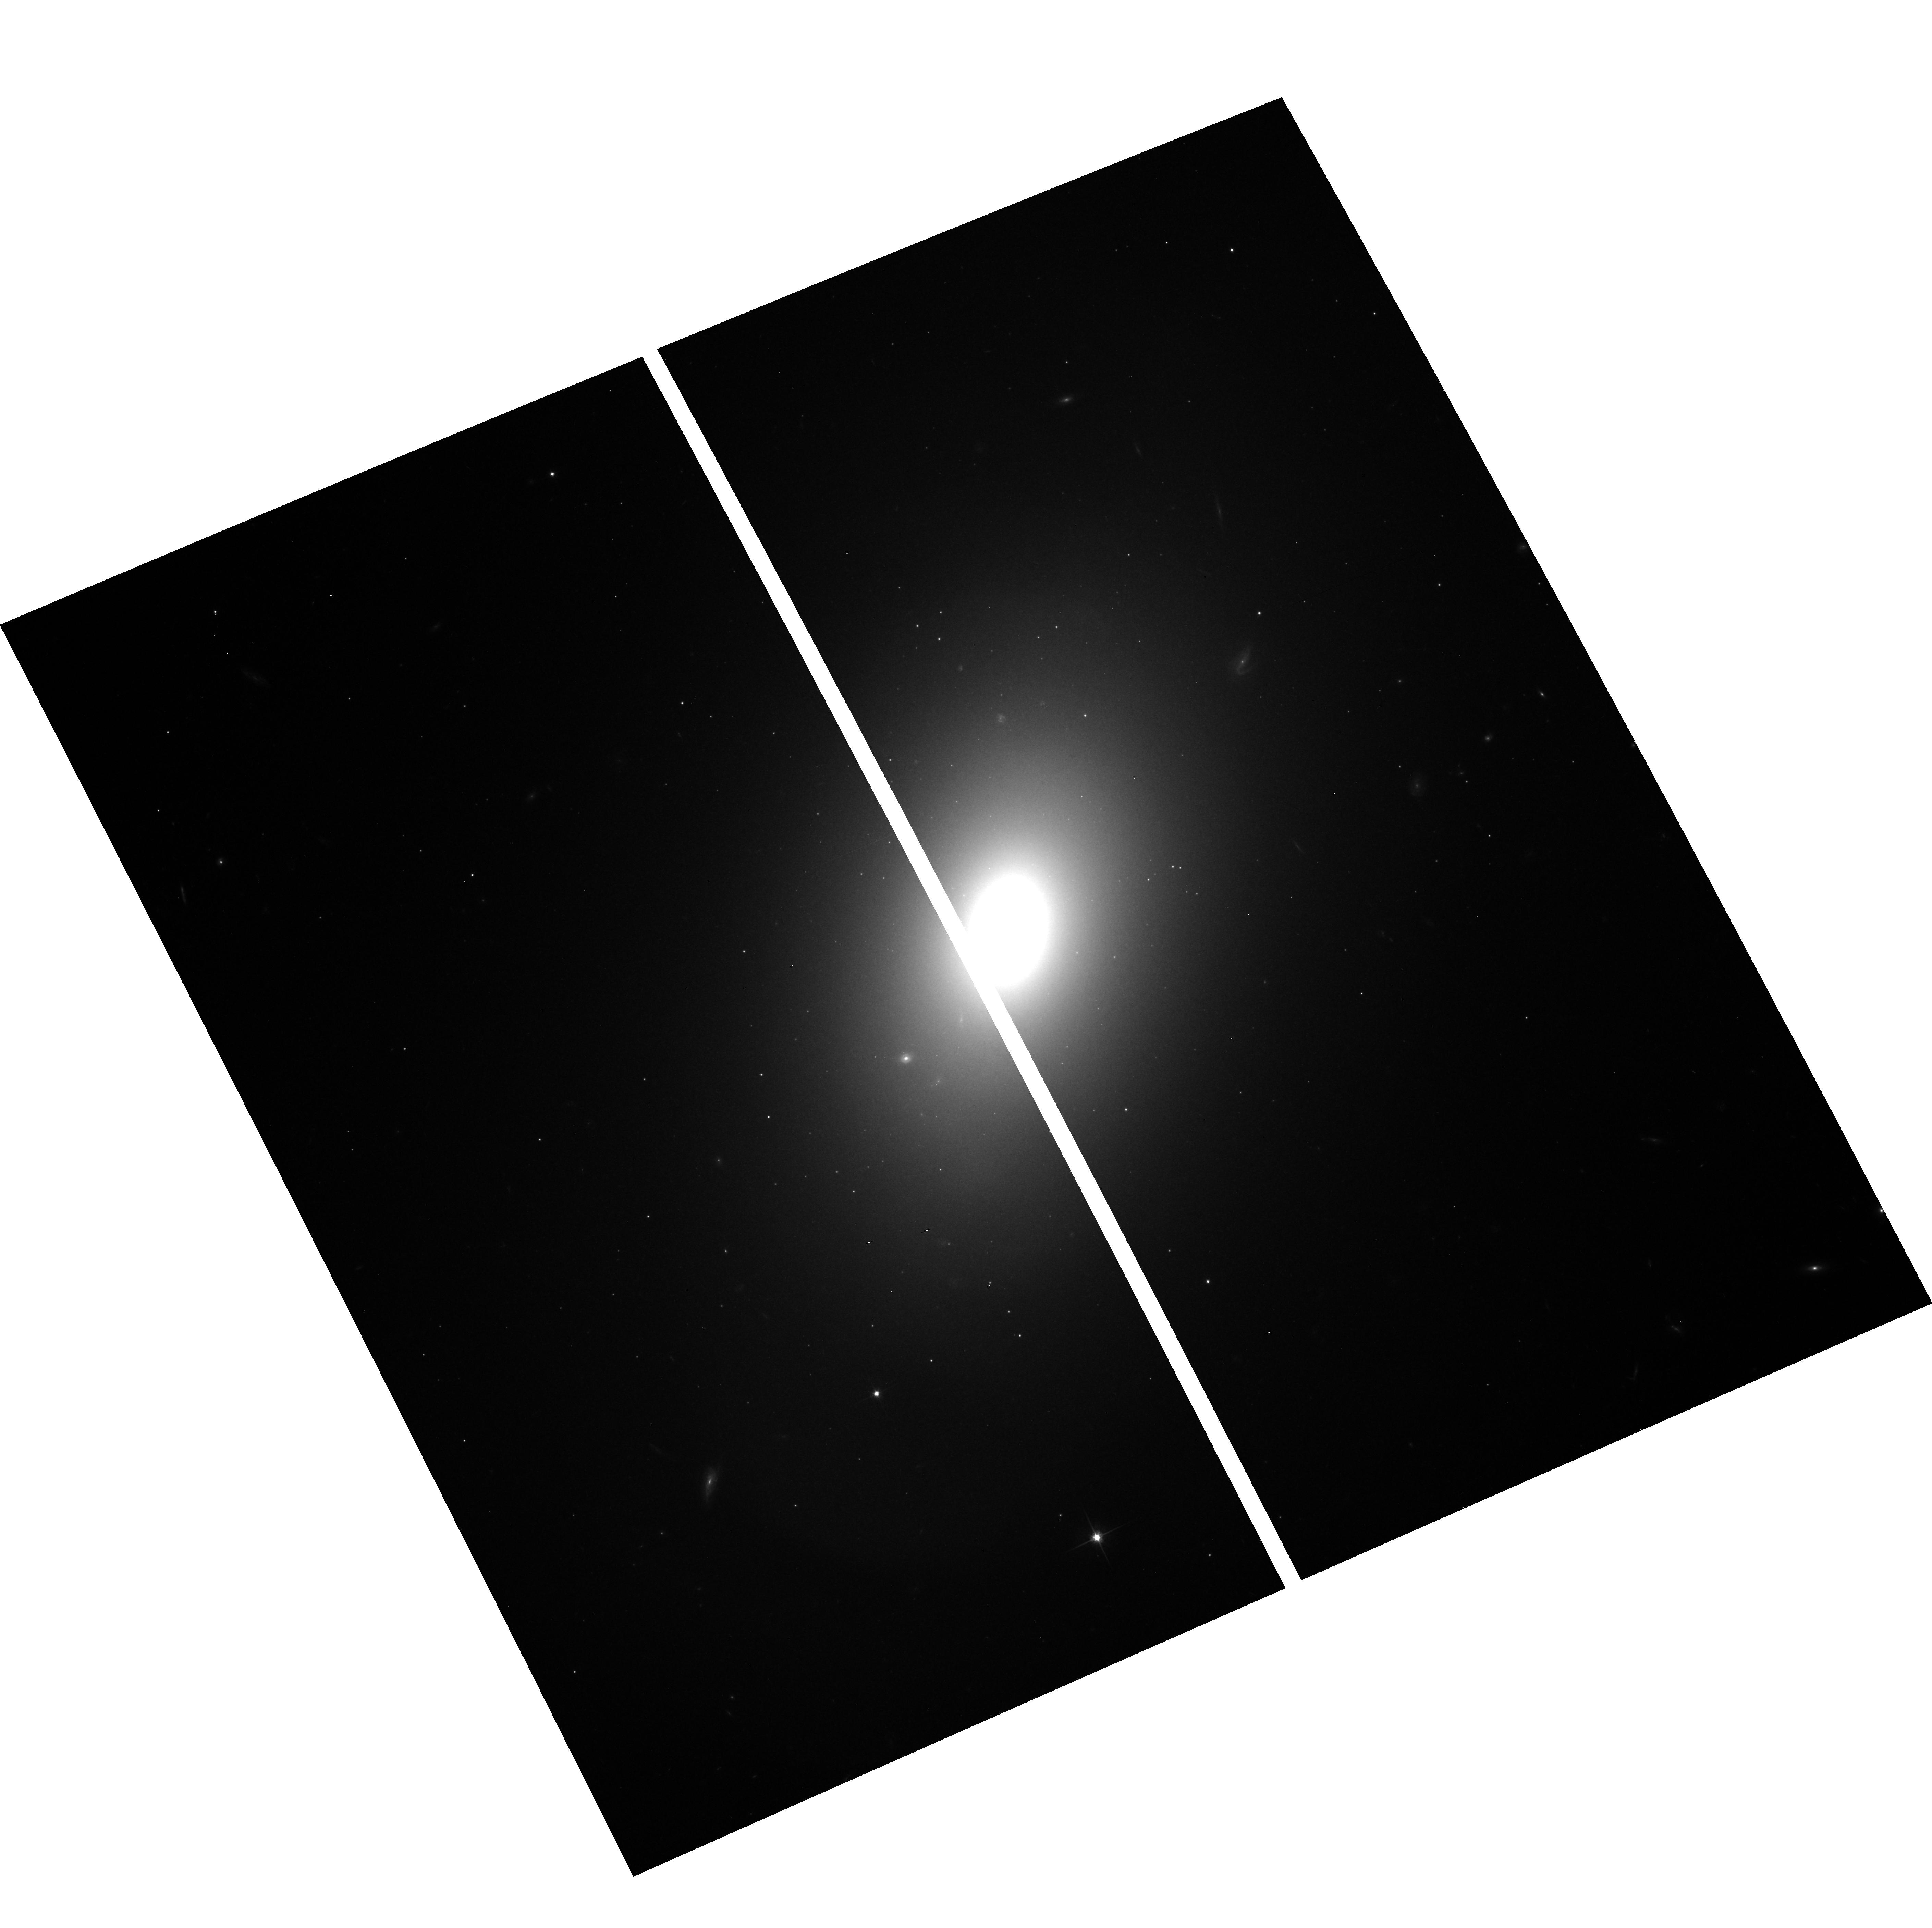
Target: NGC1344. Instrument: ACS/WFC. Filter: F814W. Exposure: 16 min. Observation ID: hst_9399_03_acs_wfc_f814w_j8fk03

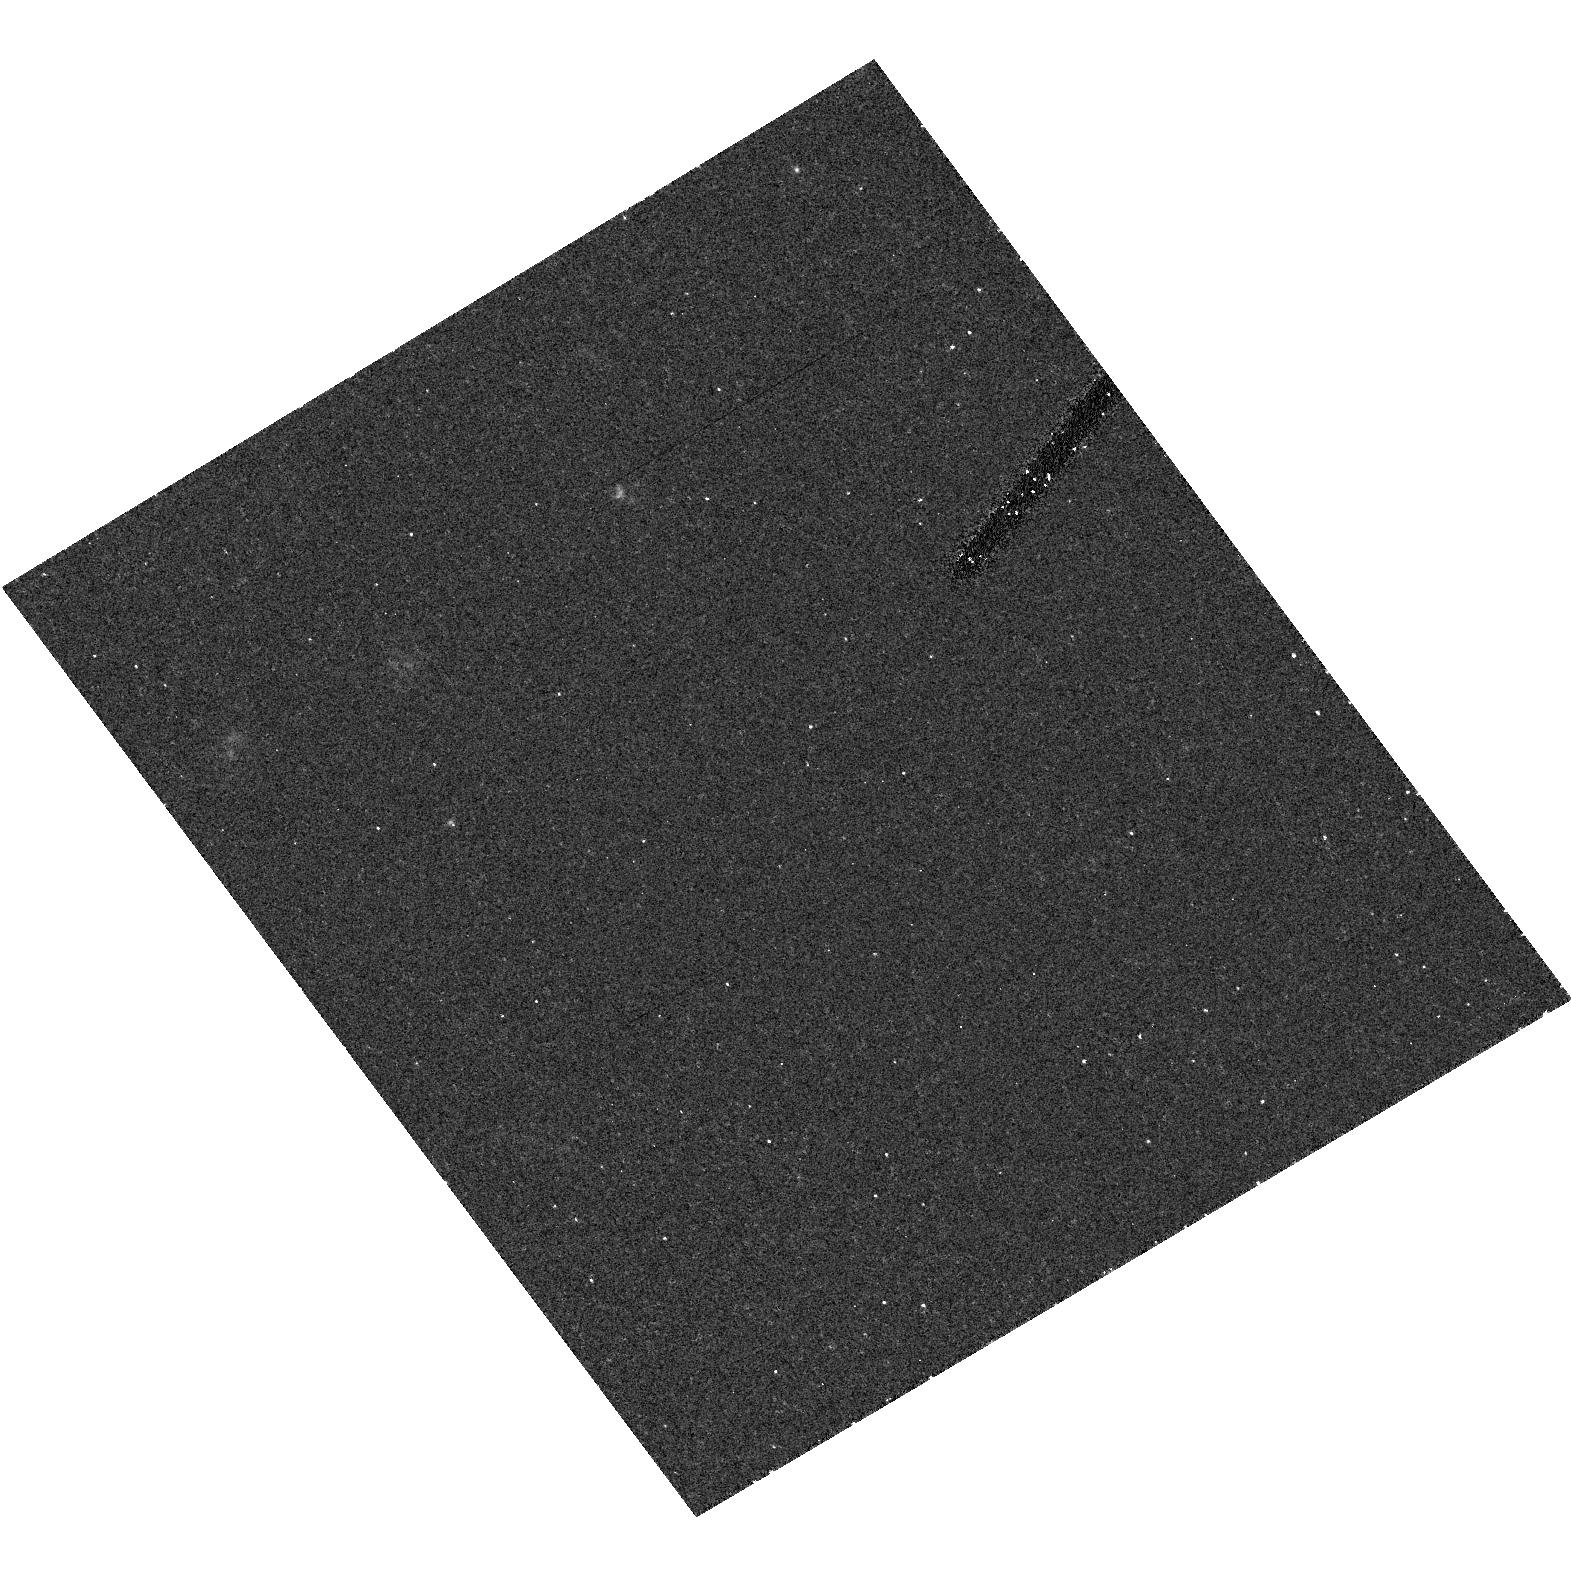
Target: field at RA 234.666°, Dec 59.356°. Instrument: ACS/HRC. Filter: F555W. Exposure: 18 min. Observation ID: hst_9399_06_acs_hrc_f555w_j8fk06

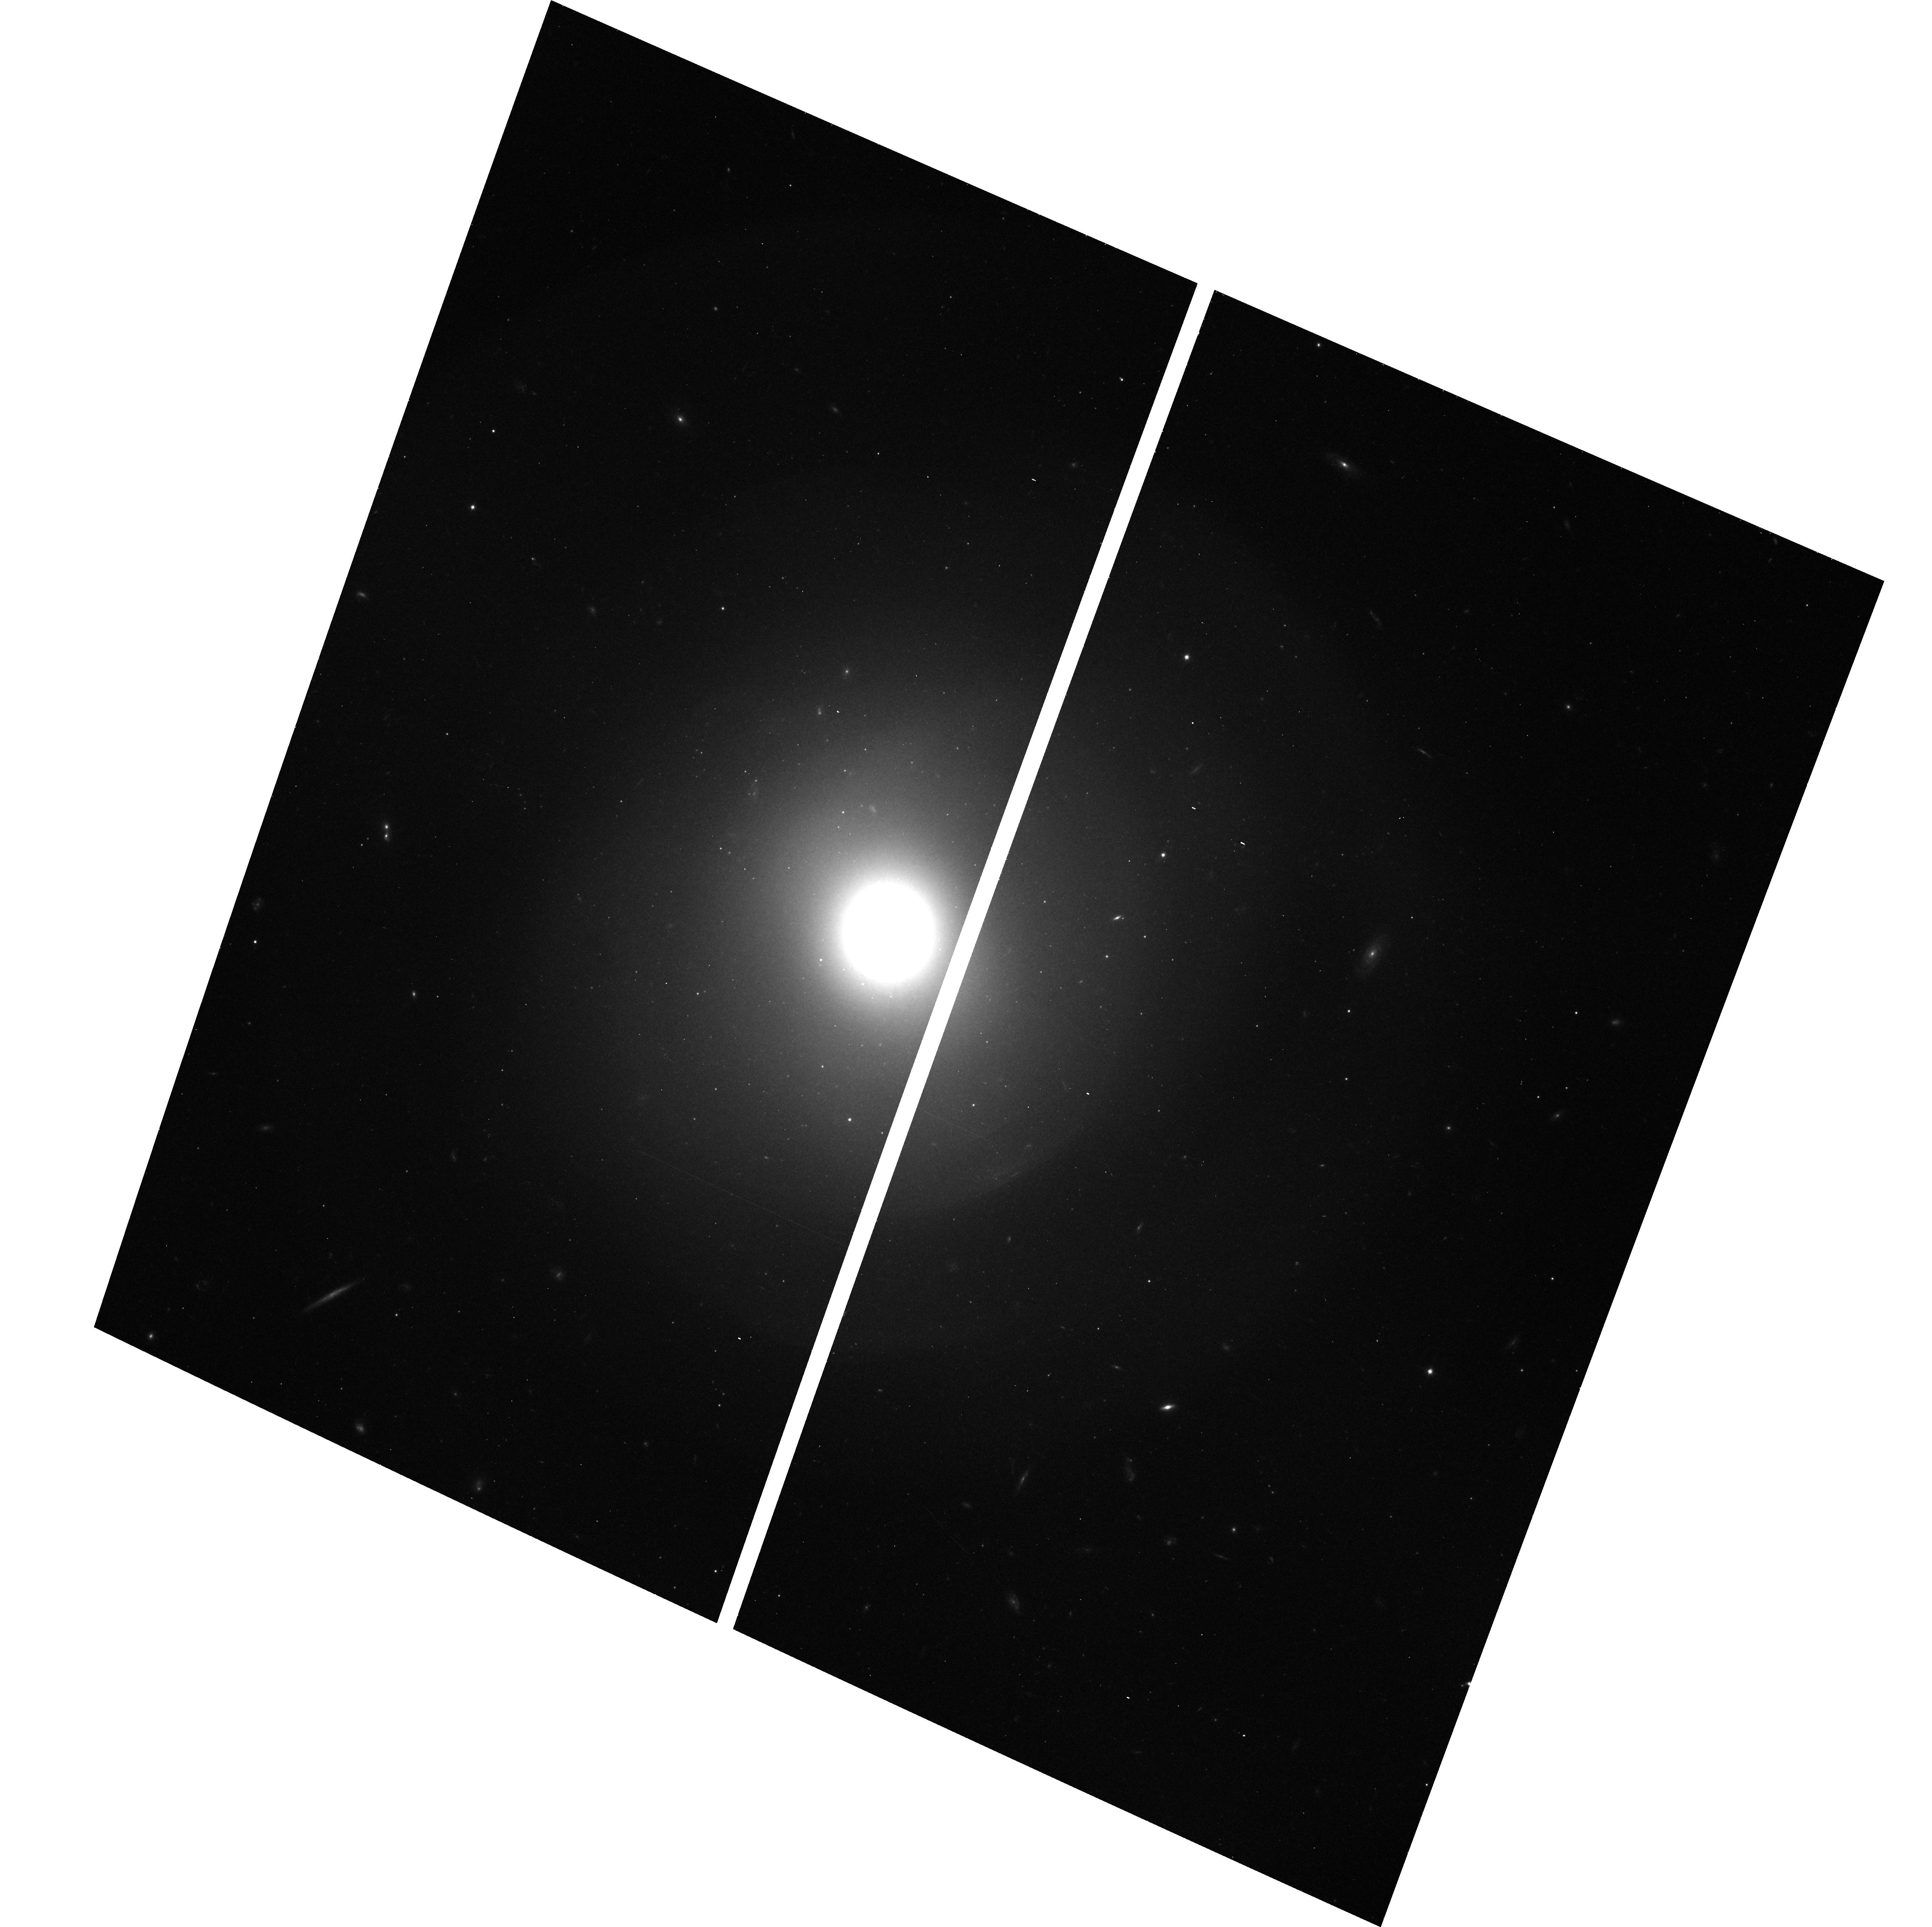
Target: NGC474. Instrument: ACS/WFC. Filter: F814W. Exposure: 16 min. Observation ID: hst_9399_05_acs_wfc_f814w_j8fk05

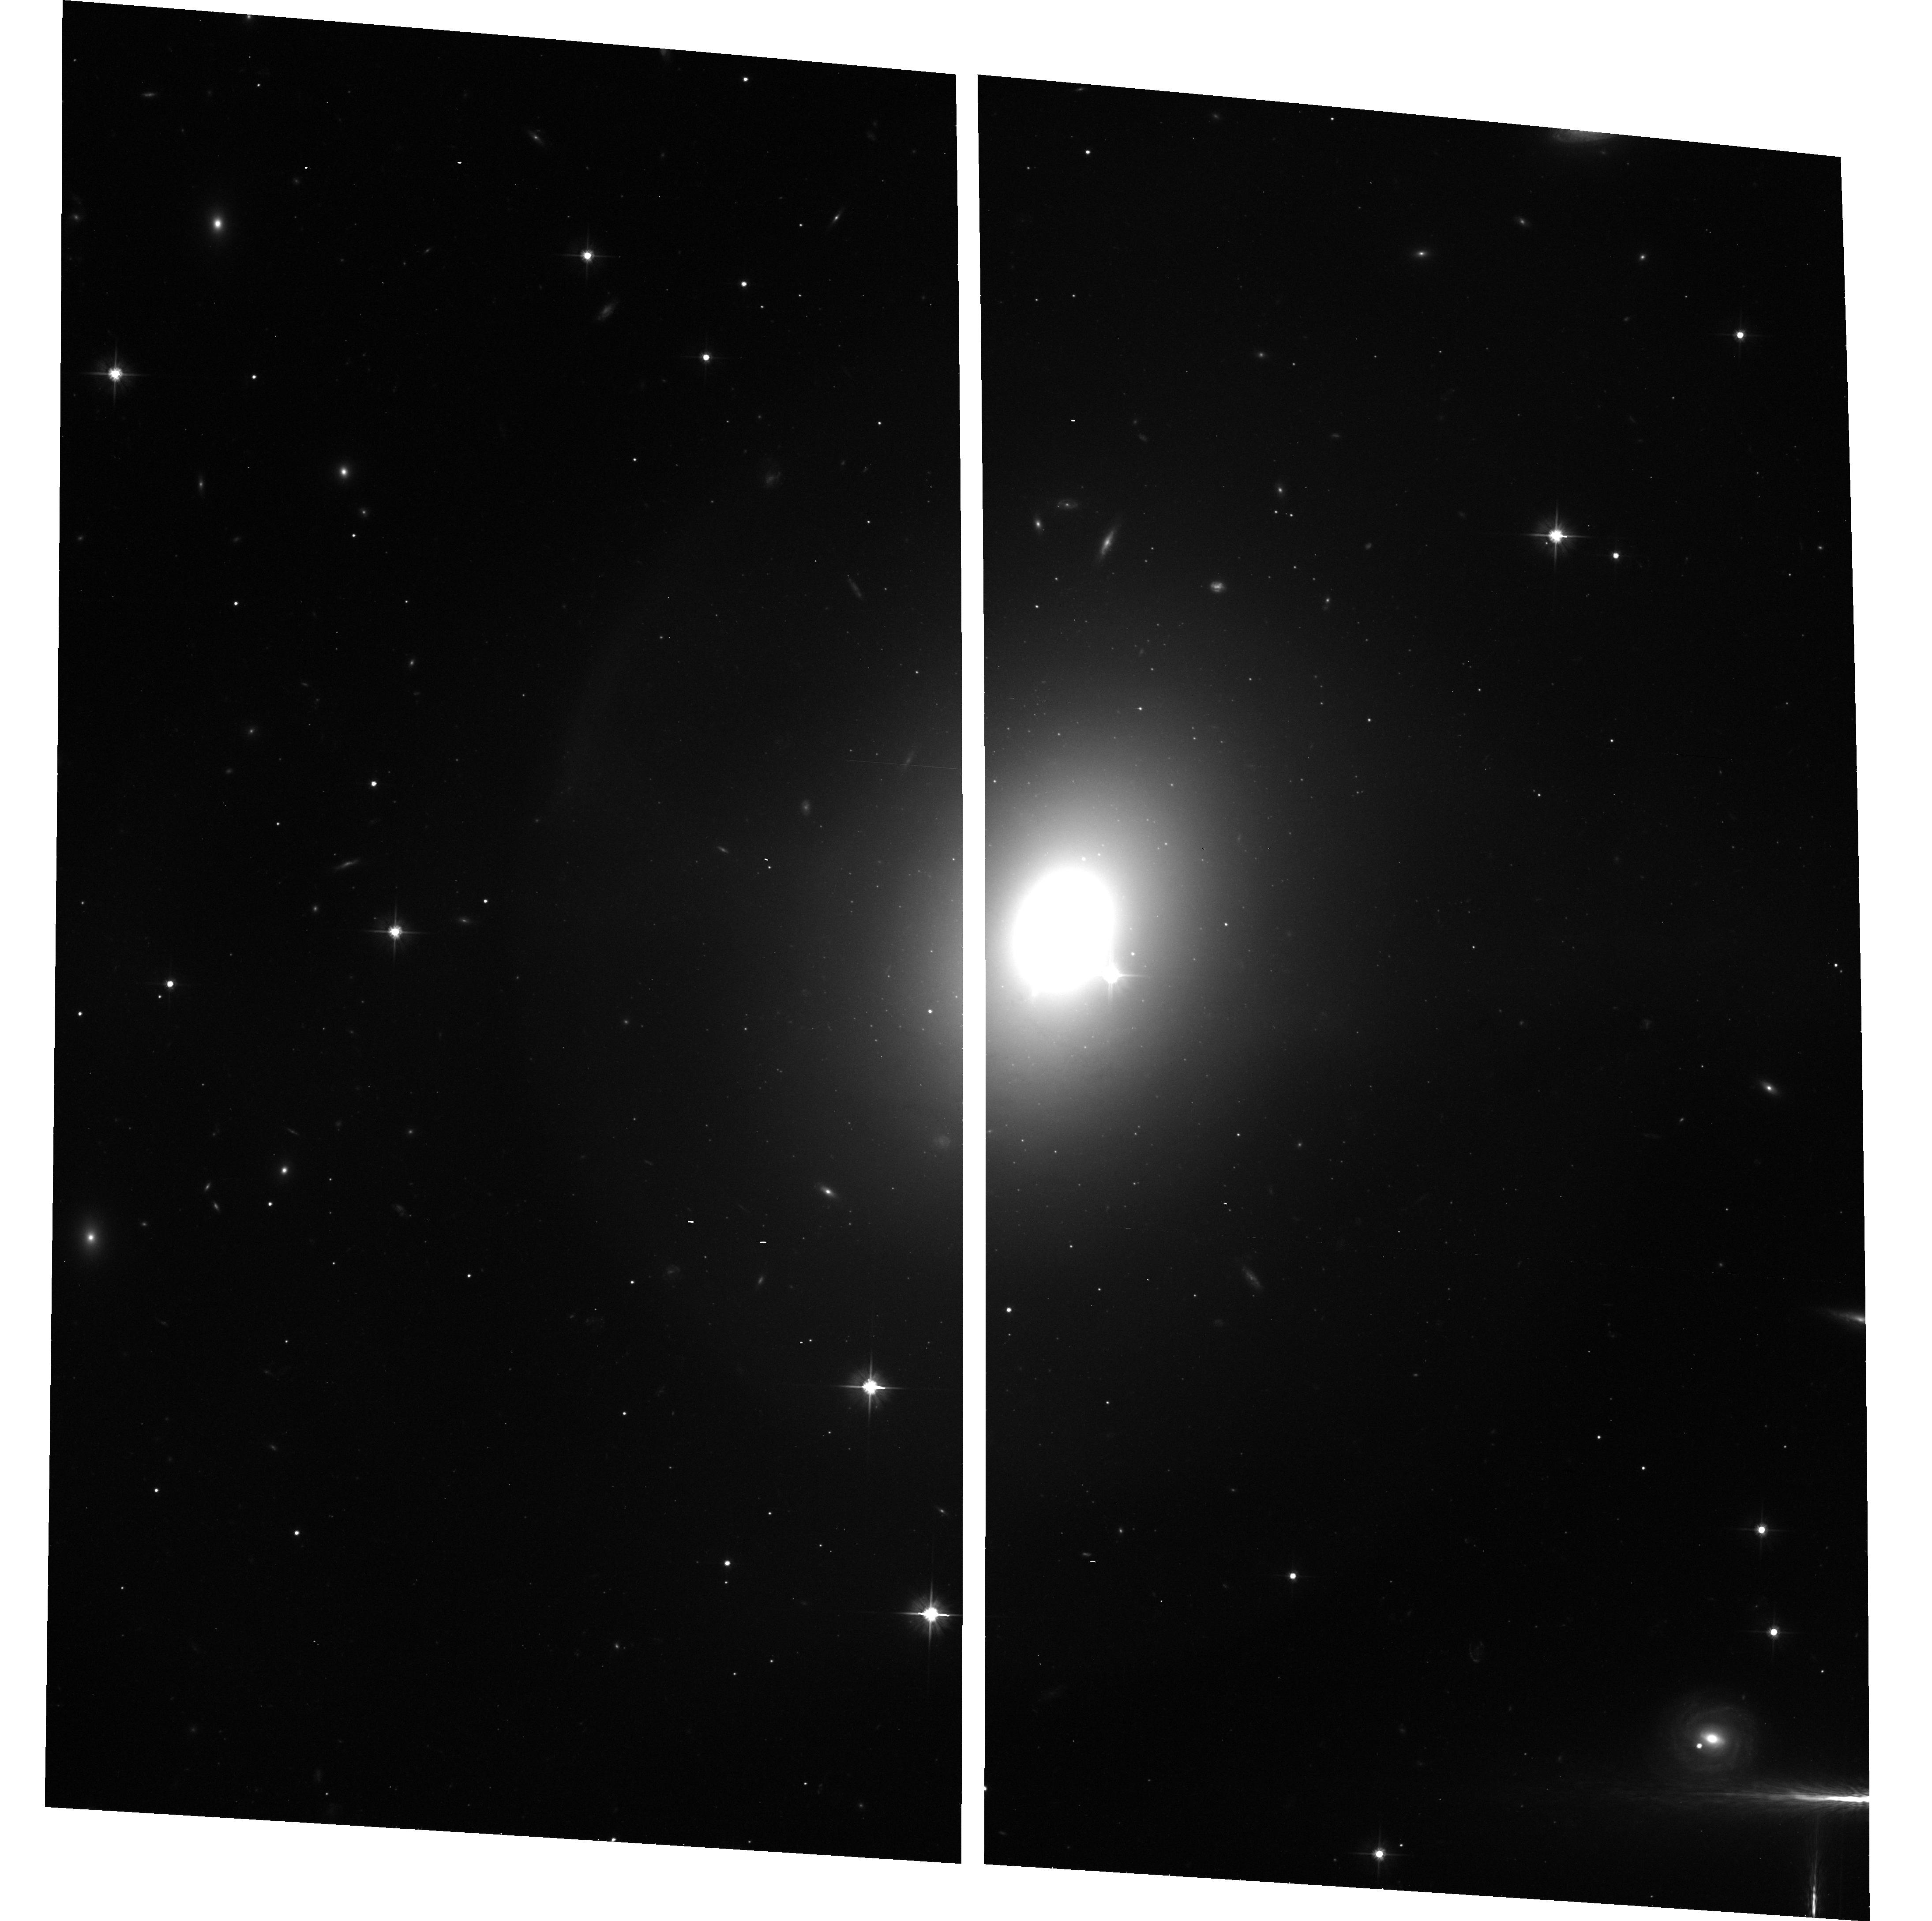
Target: NGC2865. Instrument: ACS/WFC. Filter: F606W. Exposure: 17 min. Observation ID: hst_9399_02_acs_wfc_f606w_j8fk02

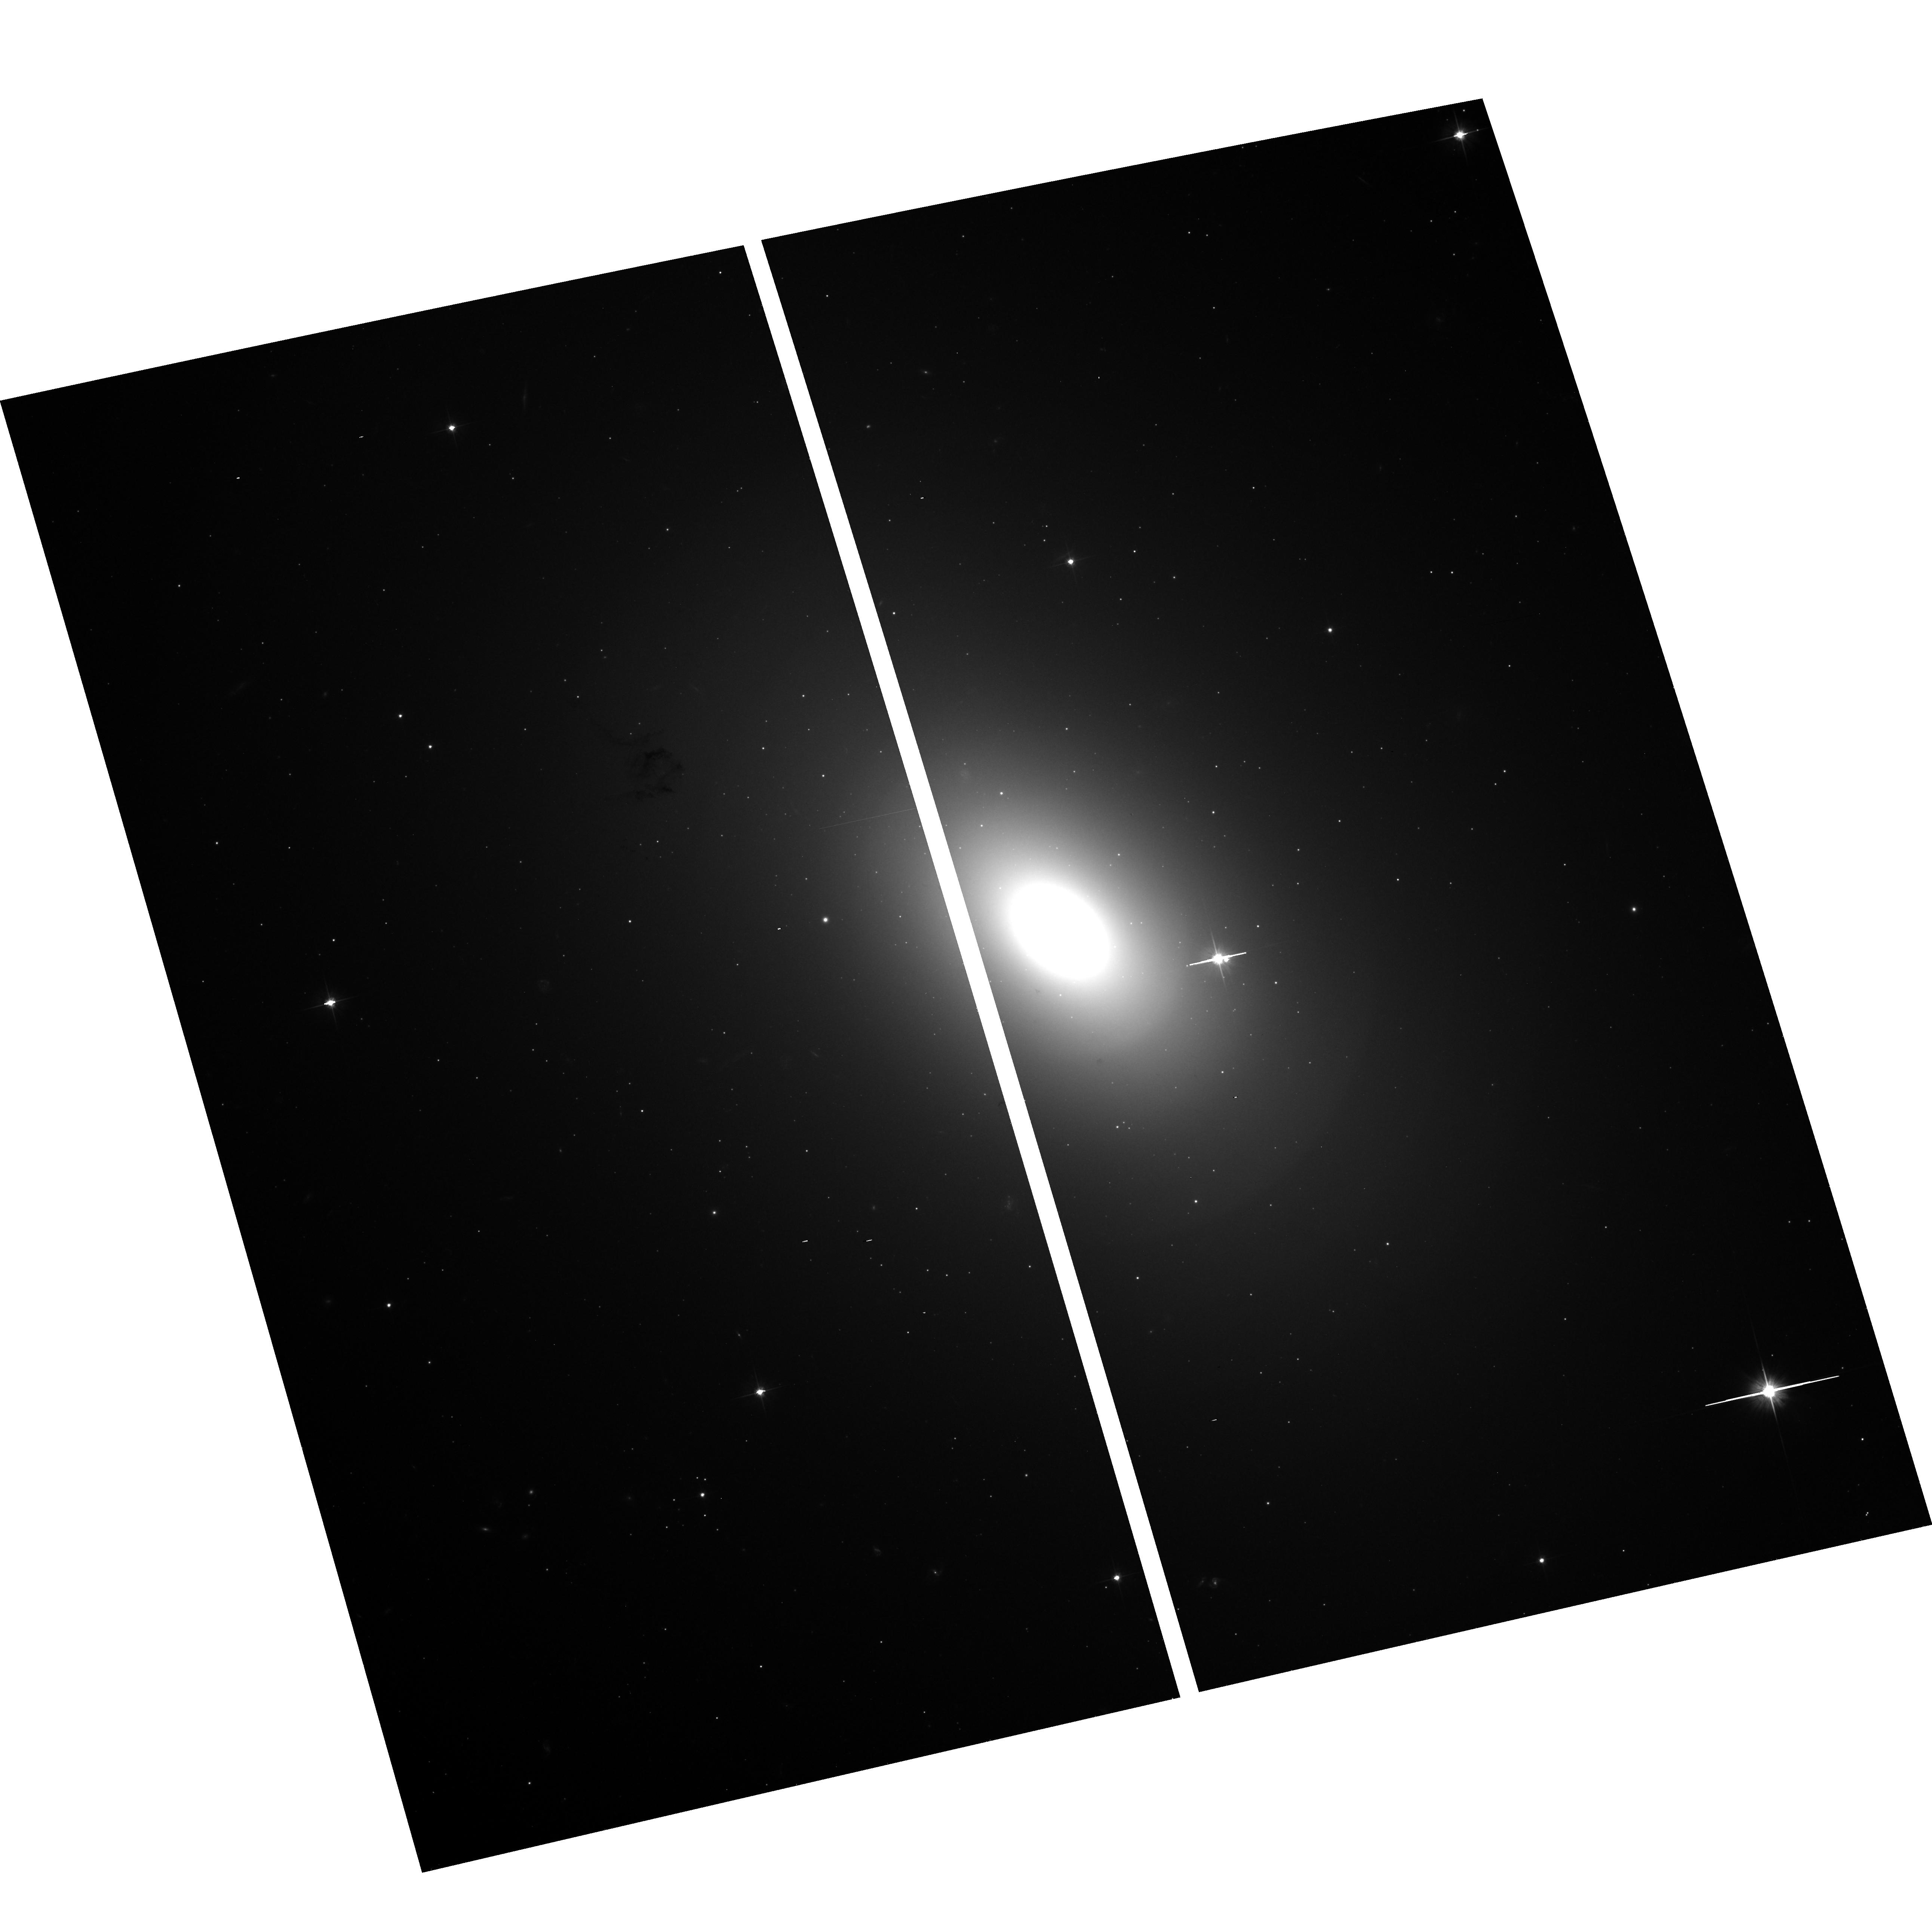
Target: NGC3923. Instrument: ACS/WFC. Filter: F606W. Exposure: 19 min. Observation ID: hst_9399_01_acs_wfc_f606w_j8fk01

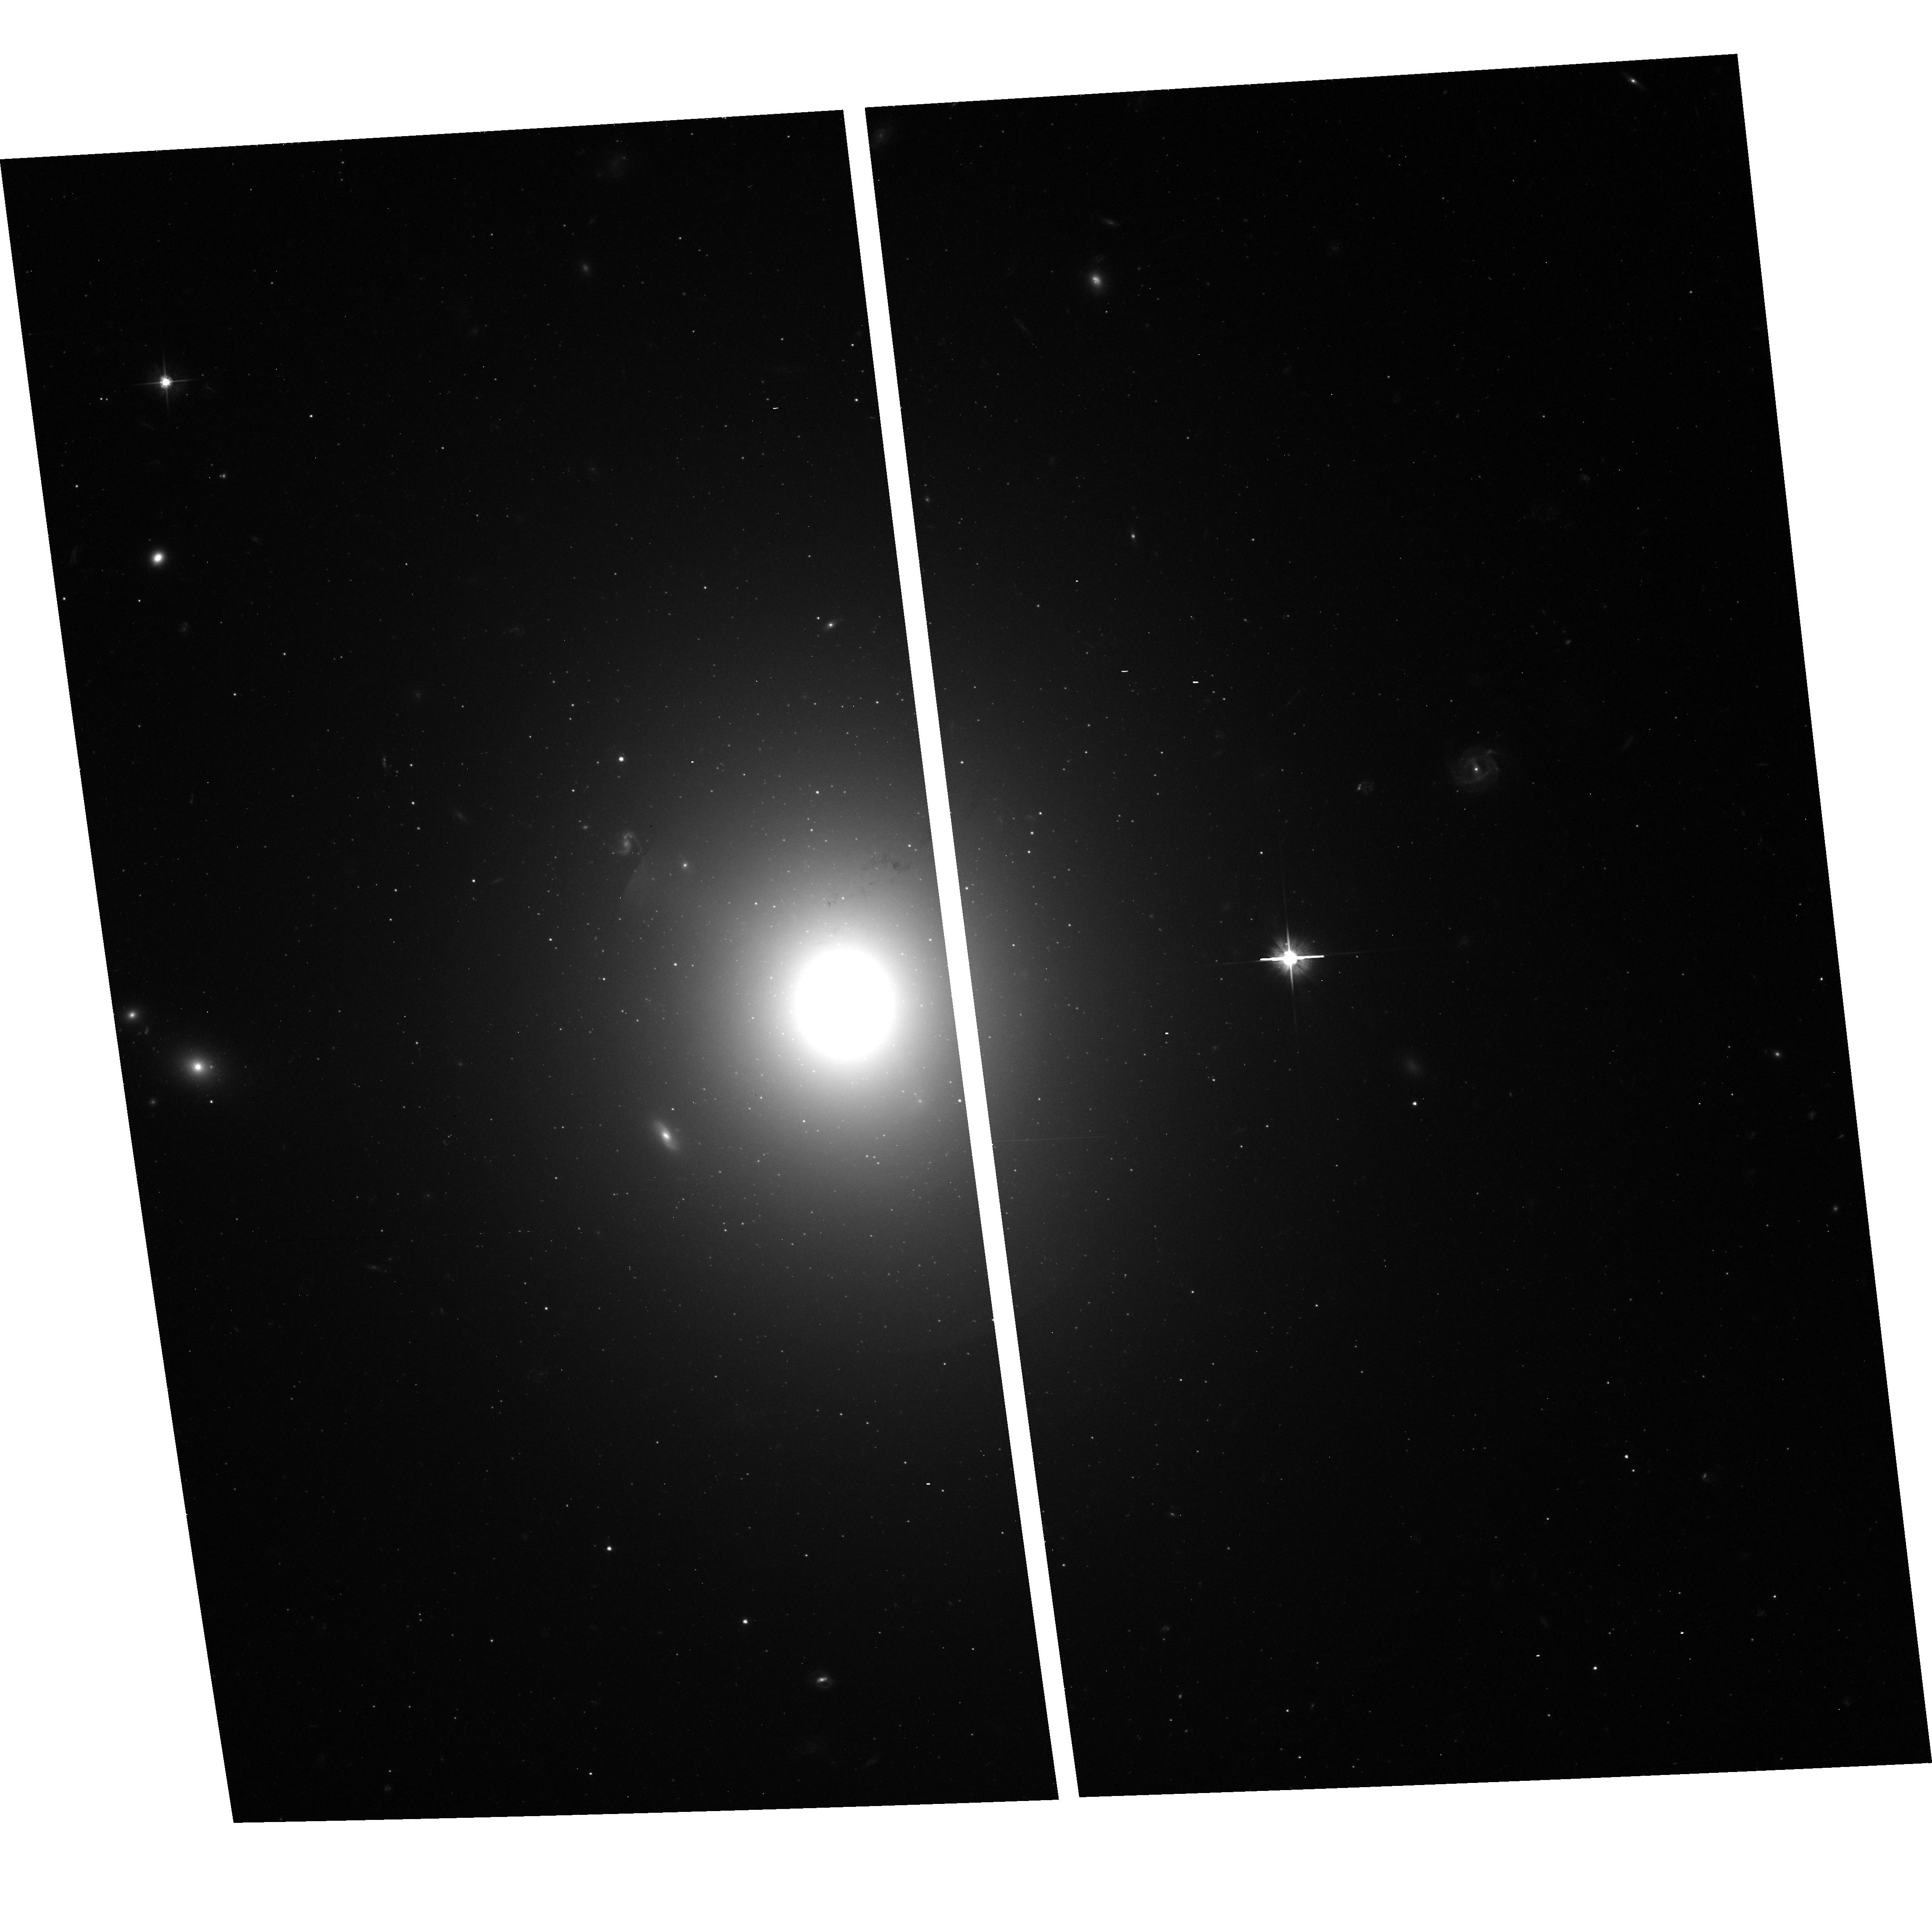
Target: NGC7626. Instrument: ACS/WFC. Filter: F606W. Exposure: 19 min. Observation ID: hst_9399_04_acs_wfc_f606w_j8fk04

Insights into Elliptical Galaxy Formation from HST Imaging of Shell Galaxies (PI: Carter, David)

We propose to use ACS to carry out an imaging survey of the cores of shell galaxies. Key to understanding several aspects of shell formation is to determine how far in do shells exist. Photometric detection from the ground is limited by seeing and sampling to radii of at best R ~ 10 - 15 arcsec. In velocity maps derived from high spatial resolution long-slit and integral-field ground-based spectra we have found shell-like features with distinct kinematics in several shell galaxy cores (R ~ 3 - 5 arcsec ~ 1 kpc). Hence we believe that shells may extend further in than previously known. HST provides the spatial resolution and sampling needed to map out shells in the pronounced surface brightness gradients of elliptical galaxy cores. The data will allow us to detect and map inner shells, to measure their colors, to establish their dynamics with the help of ground-based kinematics, to compare the inner surface brightness profiles of shell and non-shell ellipticals, and to measure the mass and distribution of the dust. Where shells are found, combined spatial and velocity information will establish the orbital structure of shell- producing merger debris on the basis of data, and will allow useful checks of the models for formation of shell systems in early-type galaxies.